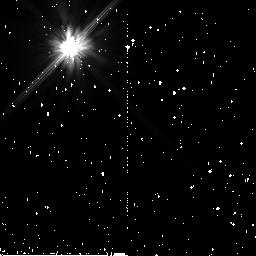
Target: HD-7570
Instrument: NICMOS/NIC2
Filter: F110W
Exposure: 34 min
Observation ID: n9nr13010

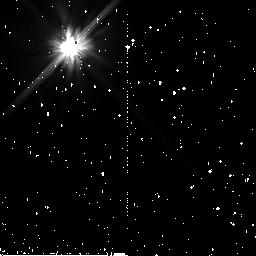
Target: HR-506
Instrument: NICMOS/NIC2
Filter: F110W
Exposure: 34 min
Observation ID: n9nr12010

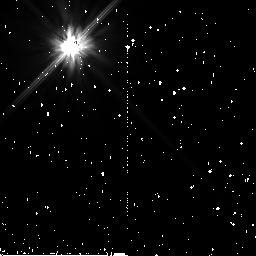
Target: HD-73281
Instrument: NICMOS/NIC2
Filter: F110W
Exposure: 34 min
Observation ID: n9nr16010

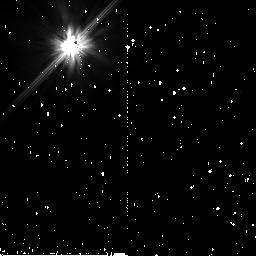
Target: HD-93905
Instrument: NICMOS/NIC2
Filter: F110W
Exposure: 34 min
Observation ID: n9nr19010

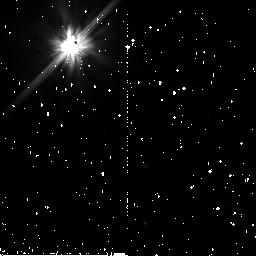
Target: HR-3927
Instrument: NICMOS/NIC2
Filter: F110W
Exposure: 34 min
Observation ID: n9nr17010

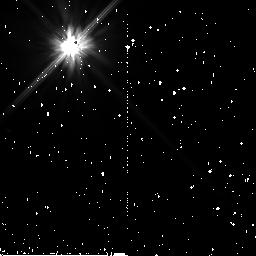
Target: HD-69830
Instrument: NICMOS/NIC2
Filter: F110W
Exposure: 34 min
Observation ID: n9nr15010

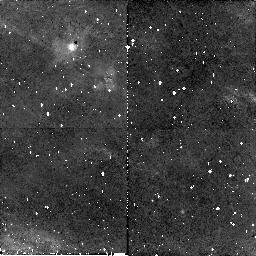
Target: HR-3927
Instrument: NICMOS/NIC2
Filter: F110W
Exposure: 34 min
Observation ID: n9nr18010

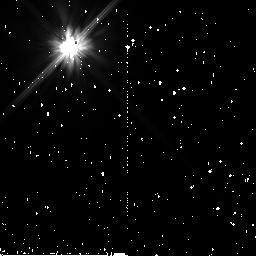
Target: HR-506
Instrument: NICMOS/NIC2
Filter: F110W
Exposure: 34 min
Observation ID: n9nr11010

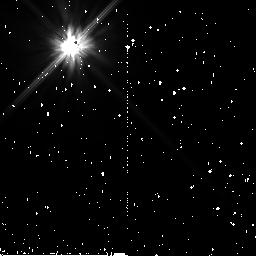
Target: HD-69830
Instrument: NICMOS/NIC2
Filter: F110W
Exposure: 34 min
Observation ID: n9nr14010

Coronagraphic Imaging of Bright New Spitzer Debris Disks II. (PI: Stapelfeldt, Karl)

Fifteen percent of bright main sequence stars possess dusty circumstellar debris disks revealed by far-infrared photometry. These disks are signposts of planetary systems: collisions among larger, unseen parent bodies maintain the observed dust population against losses to radiation pressure and P-R drag. Images of debris disks at optical, infrared, and millimeter wavelengths have shown central holes, rings, radial gaps, warps, and azimuthal asymmetries which indicate the presence of planetary mass perturbers. Such images provide unique insights into the structure and dynamics of exoplanetary systems. Relatively few debris disks have been spatially resolved. Only thirteen have ever been resolved at any wavelength, and at wavelengths < 10 microns (where subarcsec resolution is available), only ten. Imaging of many other debris disk targets has been attempted with various HST cameras/coronagraphs and adaptive optics, but without success. The key property which renders a debris disk observable in scattered light is its dust optical depth. The ten disks imaged so far all have a dust excess luminosity >~ 0.01% that of the central star; no disks with smaller optical depths have been detected. Most main sequence stars known to meet this requirement have already been observed, so future progress in debris disk imaging depends on discovering additional stars with large infrared excess. The Spitzer Space Telescope offers the best opportunity in 20 years to identify new examples of high optical depth debris disk systems. We propose to complete ACS coronagraphic imaging followup of bright, new debris disks discovered during the first two years of the Spitzer mission, by observing three additional targets in Cycle 15. Our goal is to obtain the first resolved images of these disks at ~3 AU resolution, define the disk sizes and orientations, and uncover disk substructures indicative of planetary perturbations. The results will open wider a window into the structure of planetary systems.